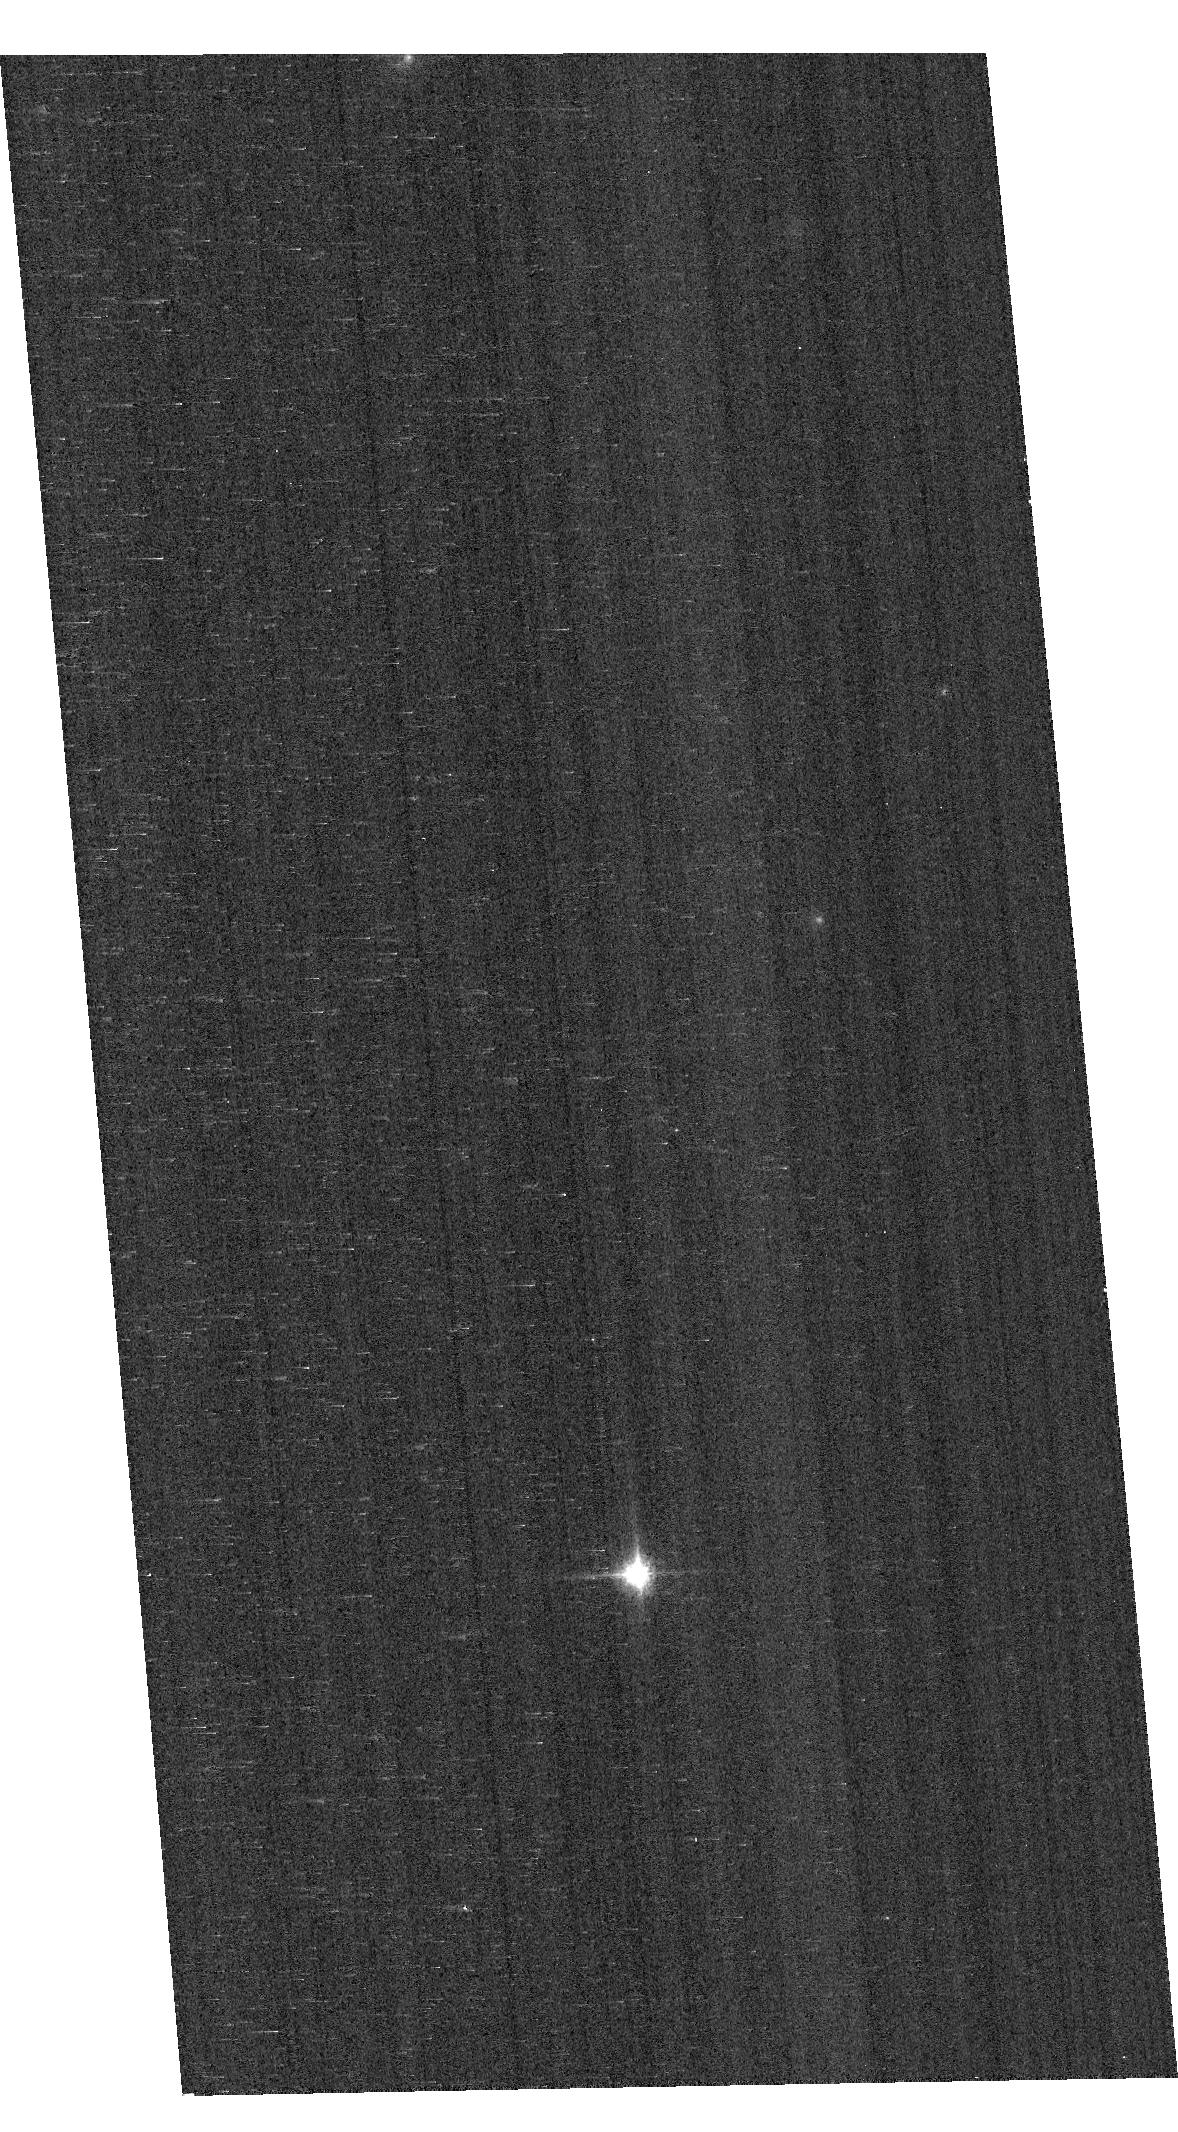
Target: GD153
Instrument: ACS/WFC
Filter: F850LP
Exposure: 1 min
Observation ID: hst_16978_02_acs_wfc_f850lp_jeuo02

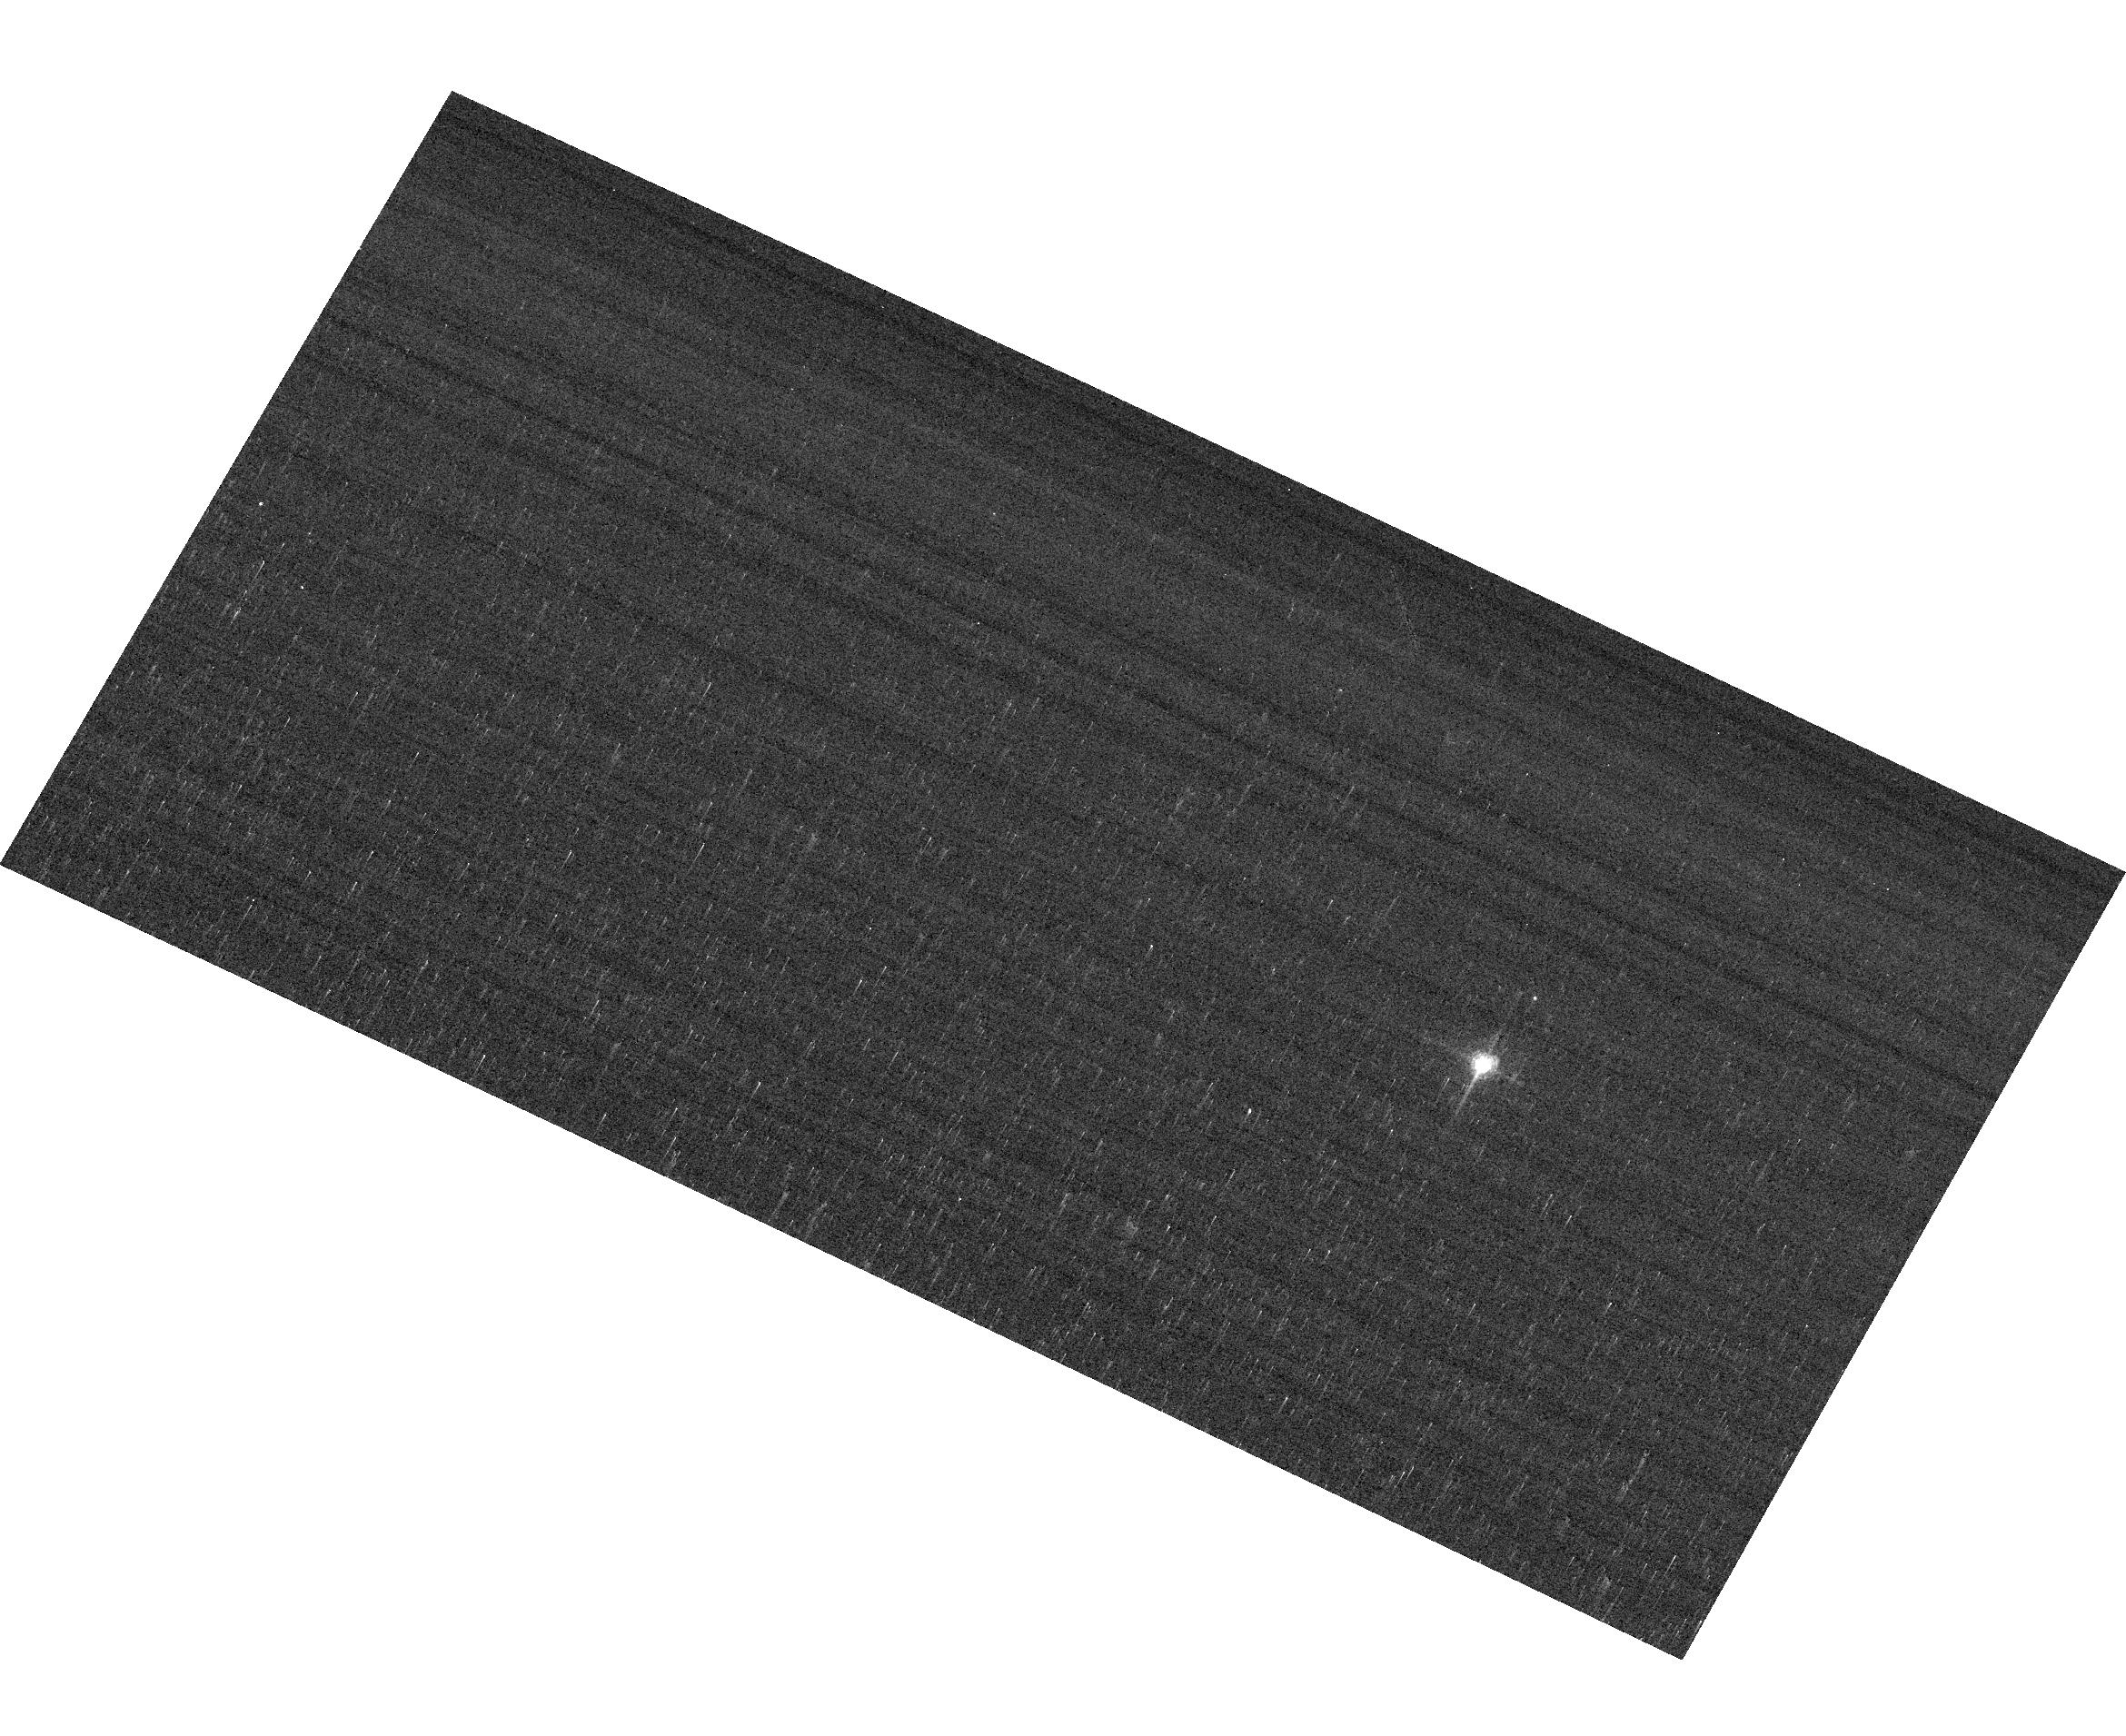
Target: GRW+70D5824
Instrument: ACS/WFC
Filter: F658N
Exposure: 2 min
Observation ID: hst_16978_04_acs_wfc_f658n_jeuo04

ACS Photometric Calibration and Time Dependent Sensitivity (PI: Bohlin, Ralph C.)

Monitor the change in sensitivity over time with visits to the WD standard stars, GD71, GD153, G191B2B, and GRW+70 5824. Verify and refine the WFC photometric calibrations and repeatability measures. Single bright stars with photon statistical noise of ~0.2% are a more precise and straightforward approach to measuring sensitivity changes than with the multitude of stars in 47 Tuc. This program has executed annually since Cycle 19.